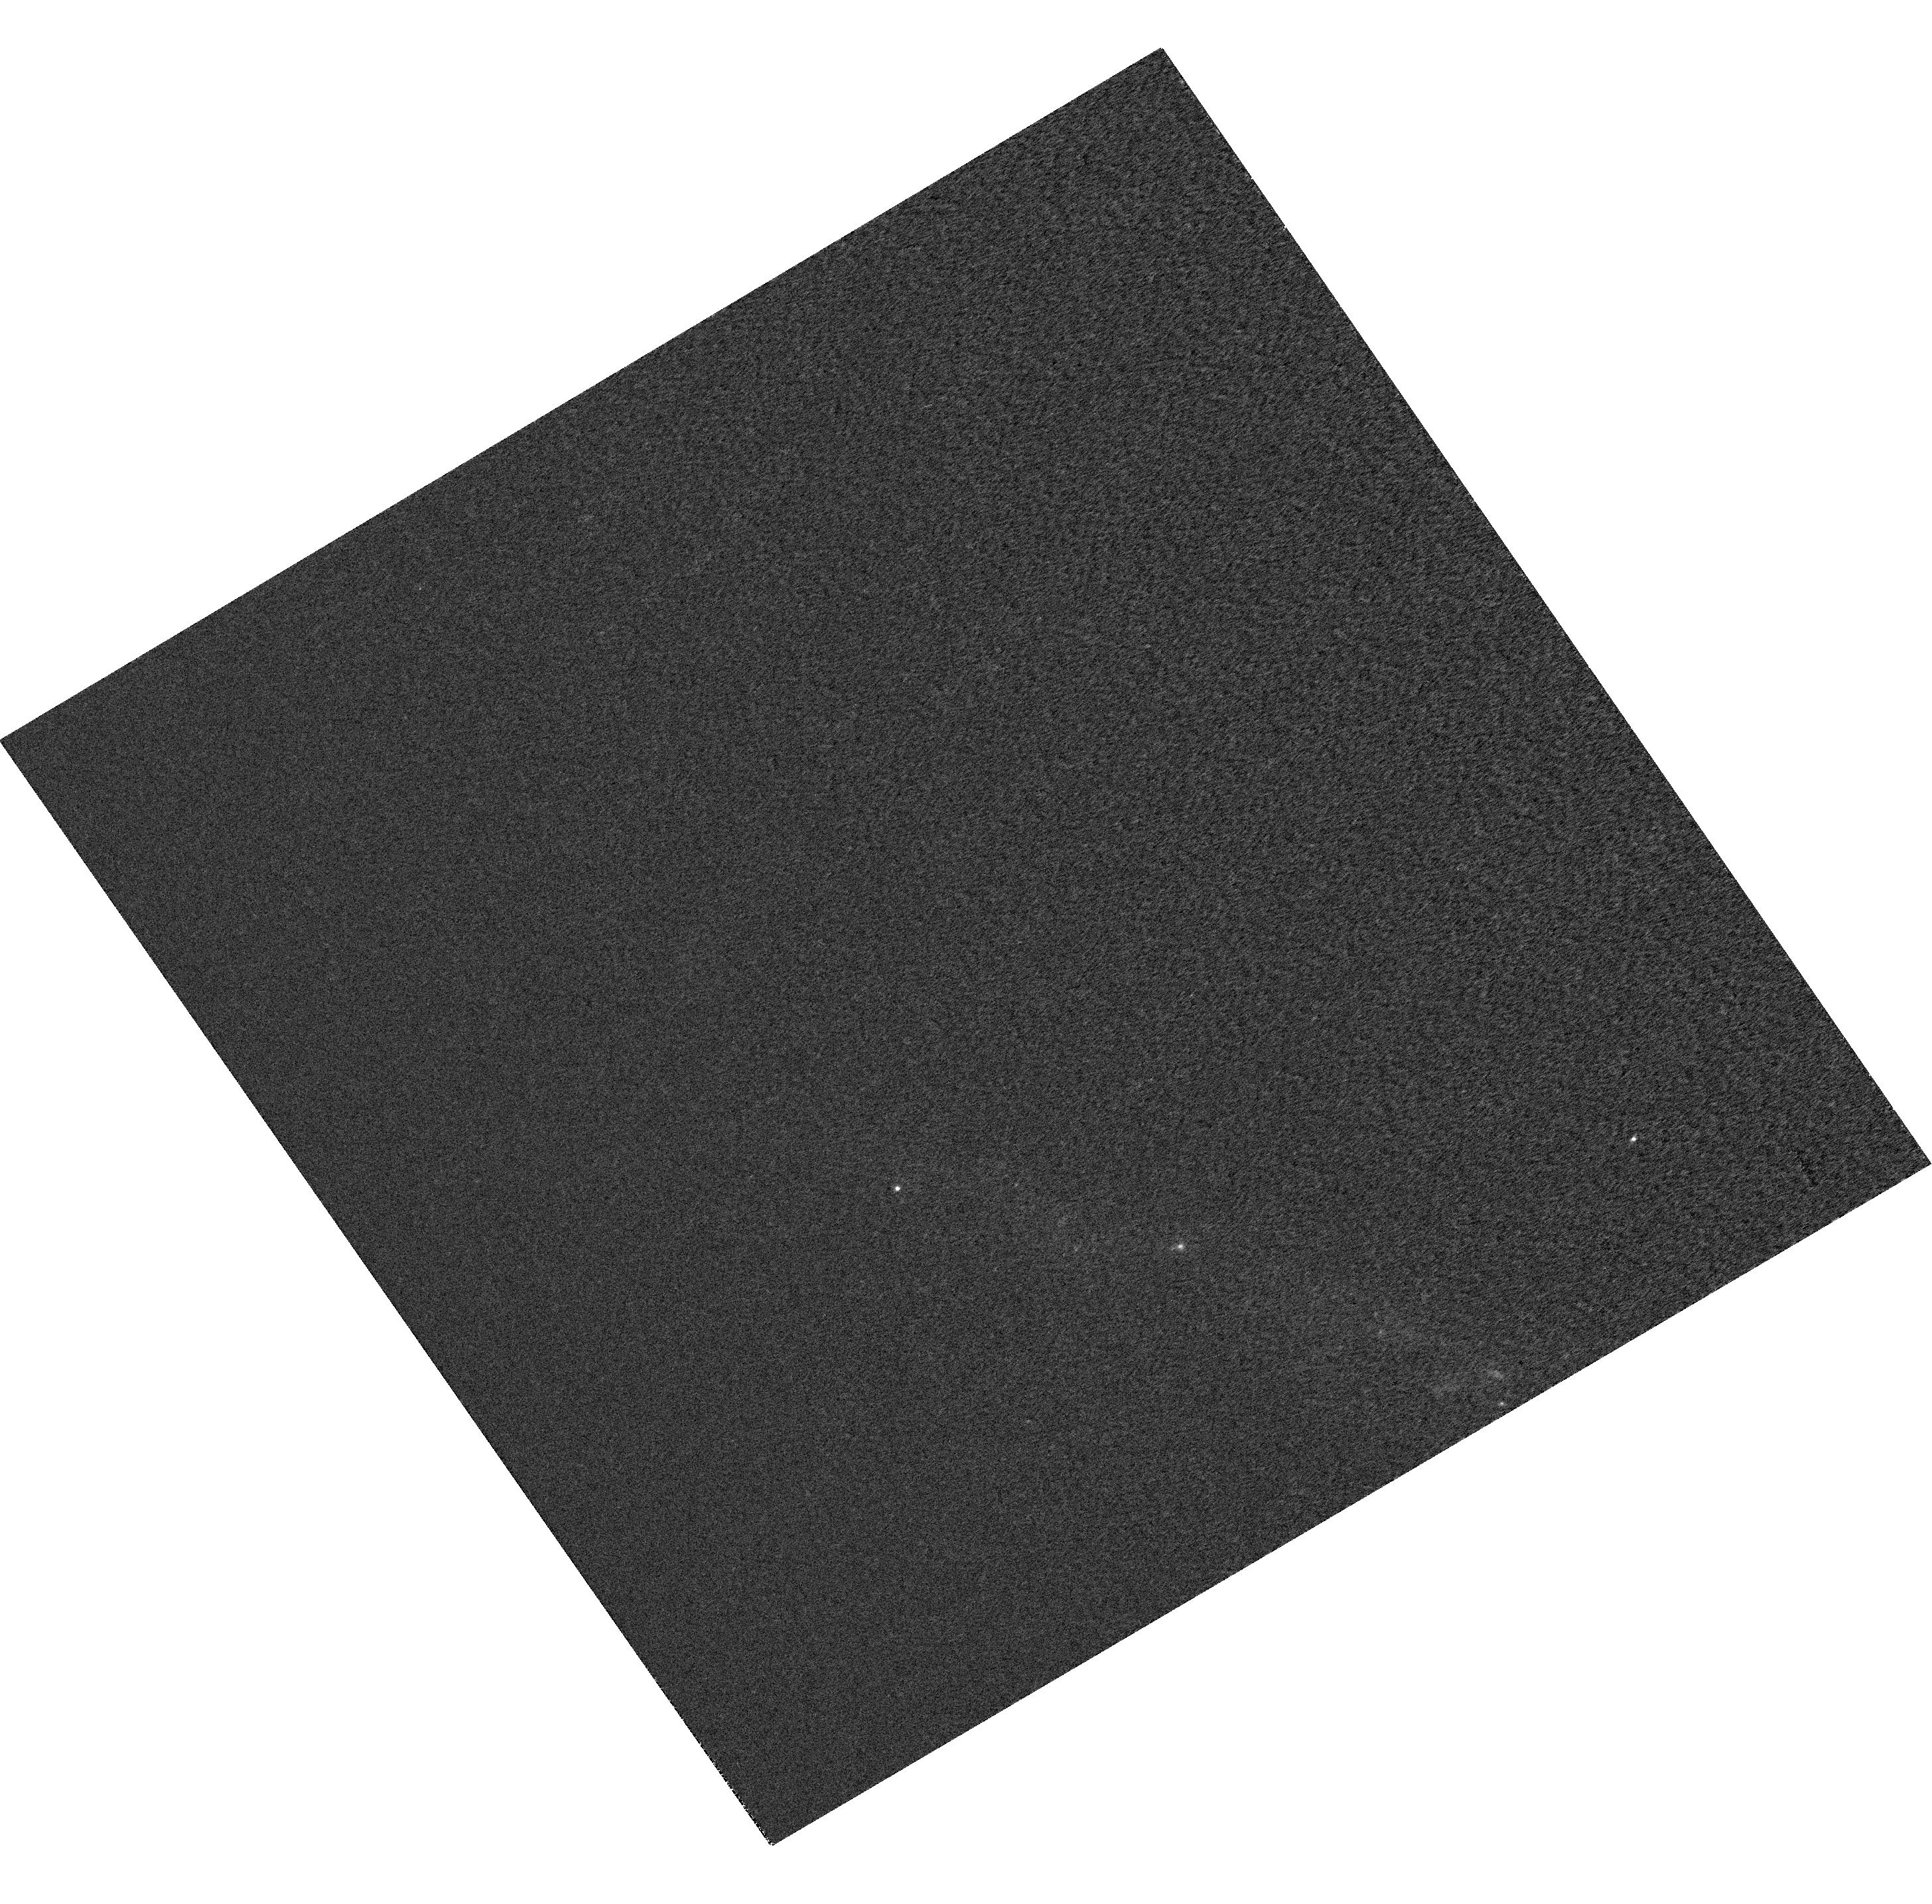
Target: SN2012BL
Instrument: WFC3/UVIS
Filter: F225W
Exposure: 17 min
Observation ID: hst_12582_05_wfc3_uvis_f225w_ibxb05

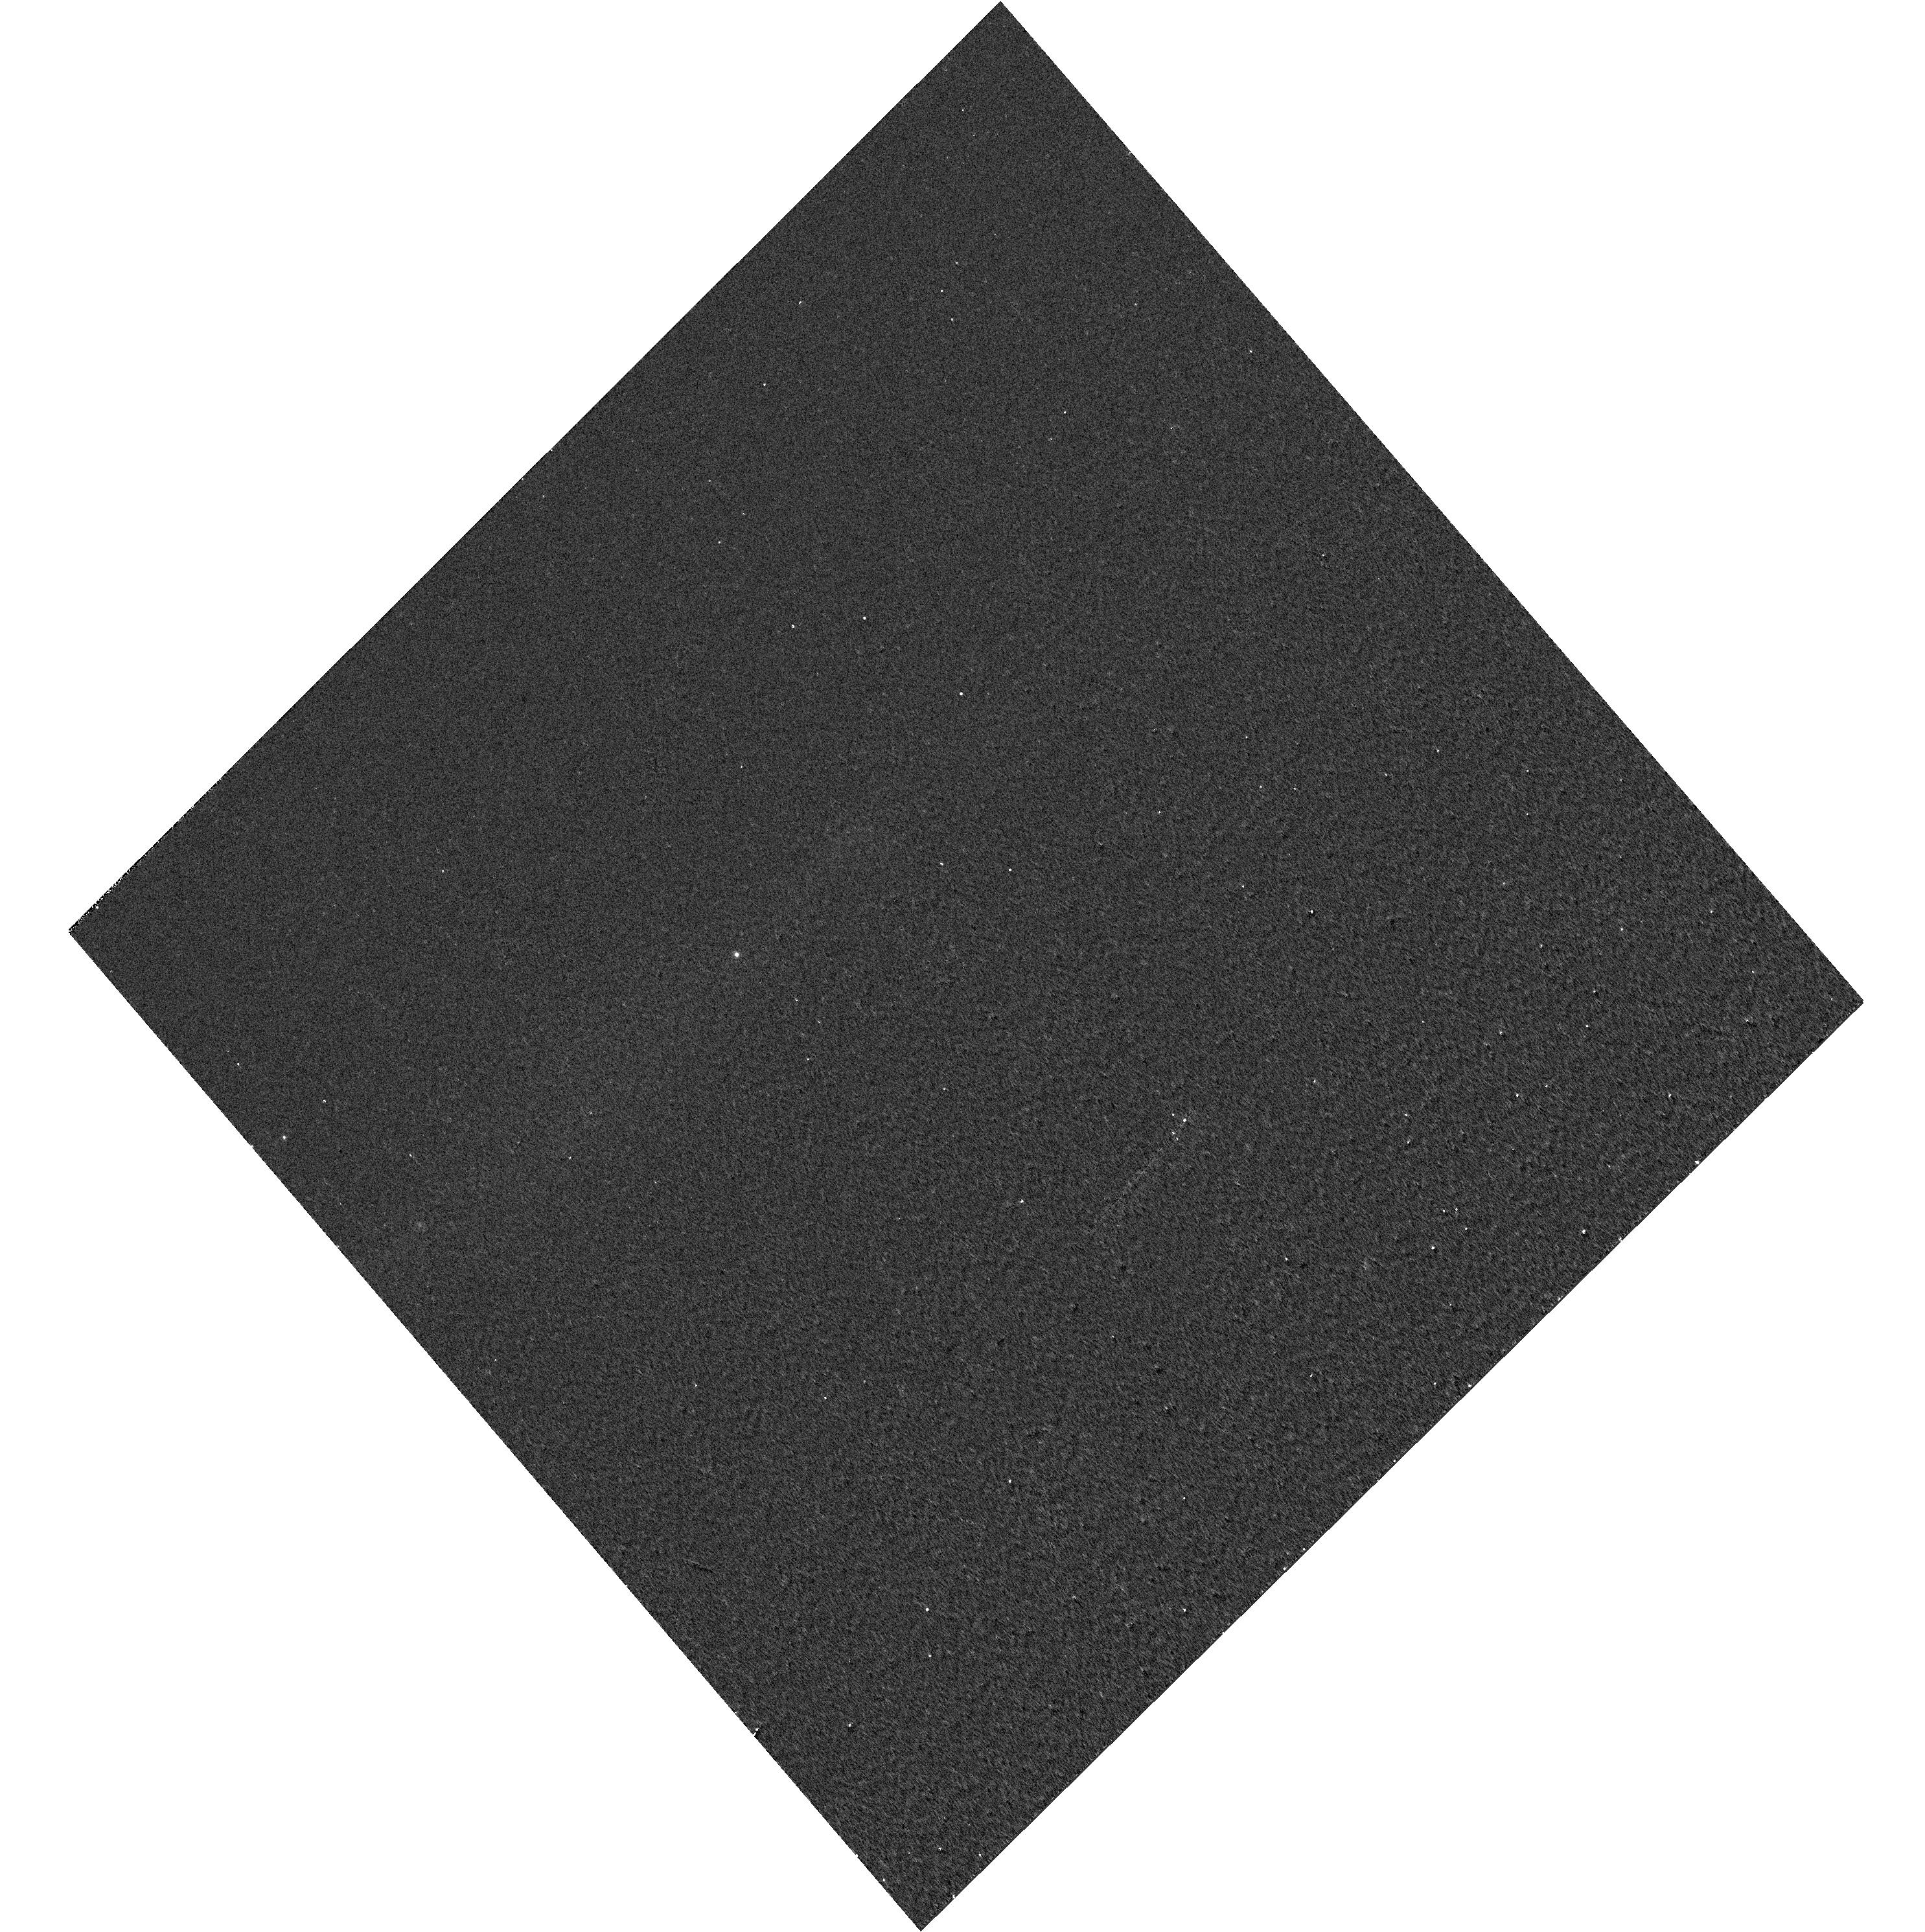
Target: SN-UG8189
Instrument: WFC3/UVIS
Filter: F336W
Exposure: 2 min
Observation ID: hst_12582_03_wfc3_uvis_f336w_ibxb03

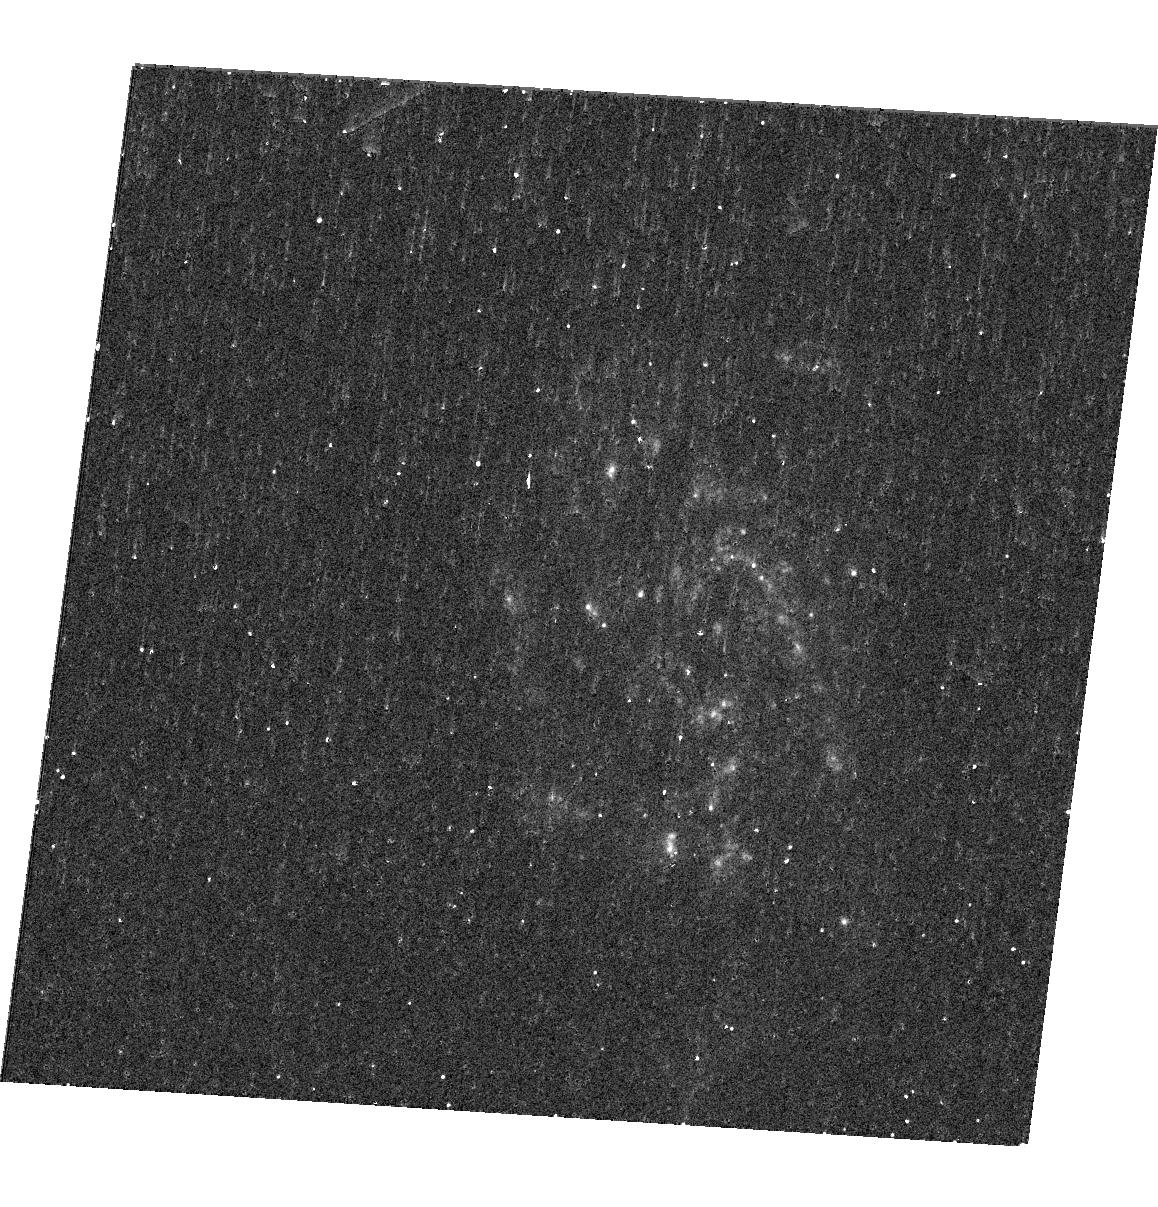
Target: SN2012ET
Instrument: WFC3/UVIS
Filter: F225W
Exposure: 19 min
Observation ID: hst_12582_96_wfc3_uvis_f225w_ibxb96

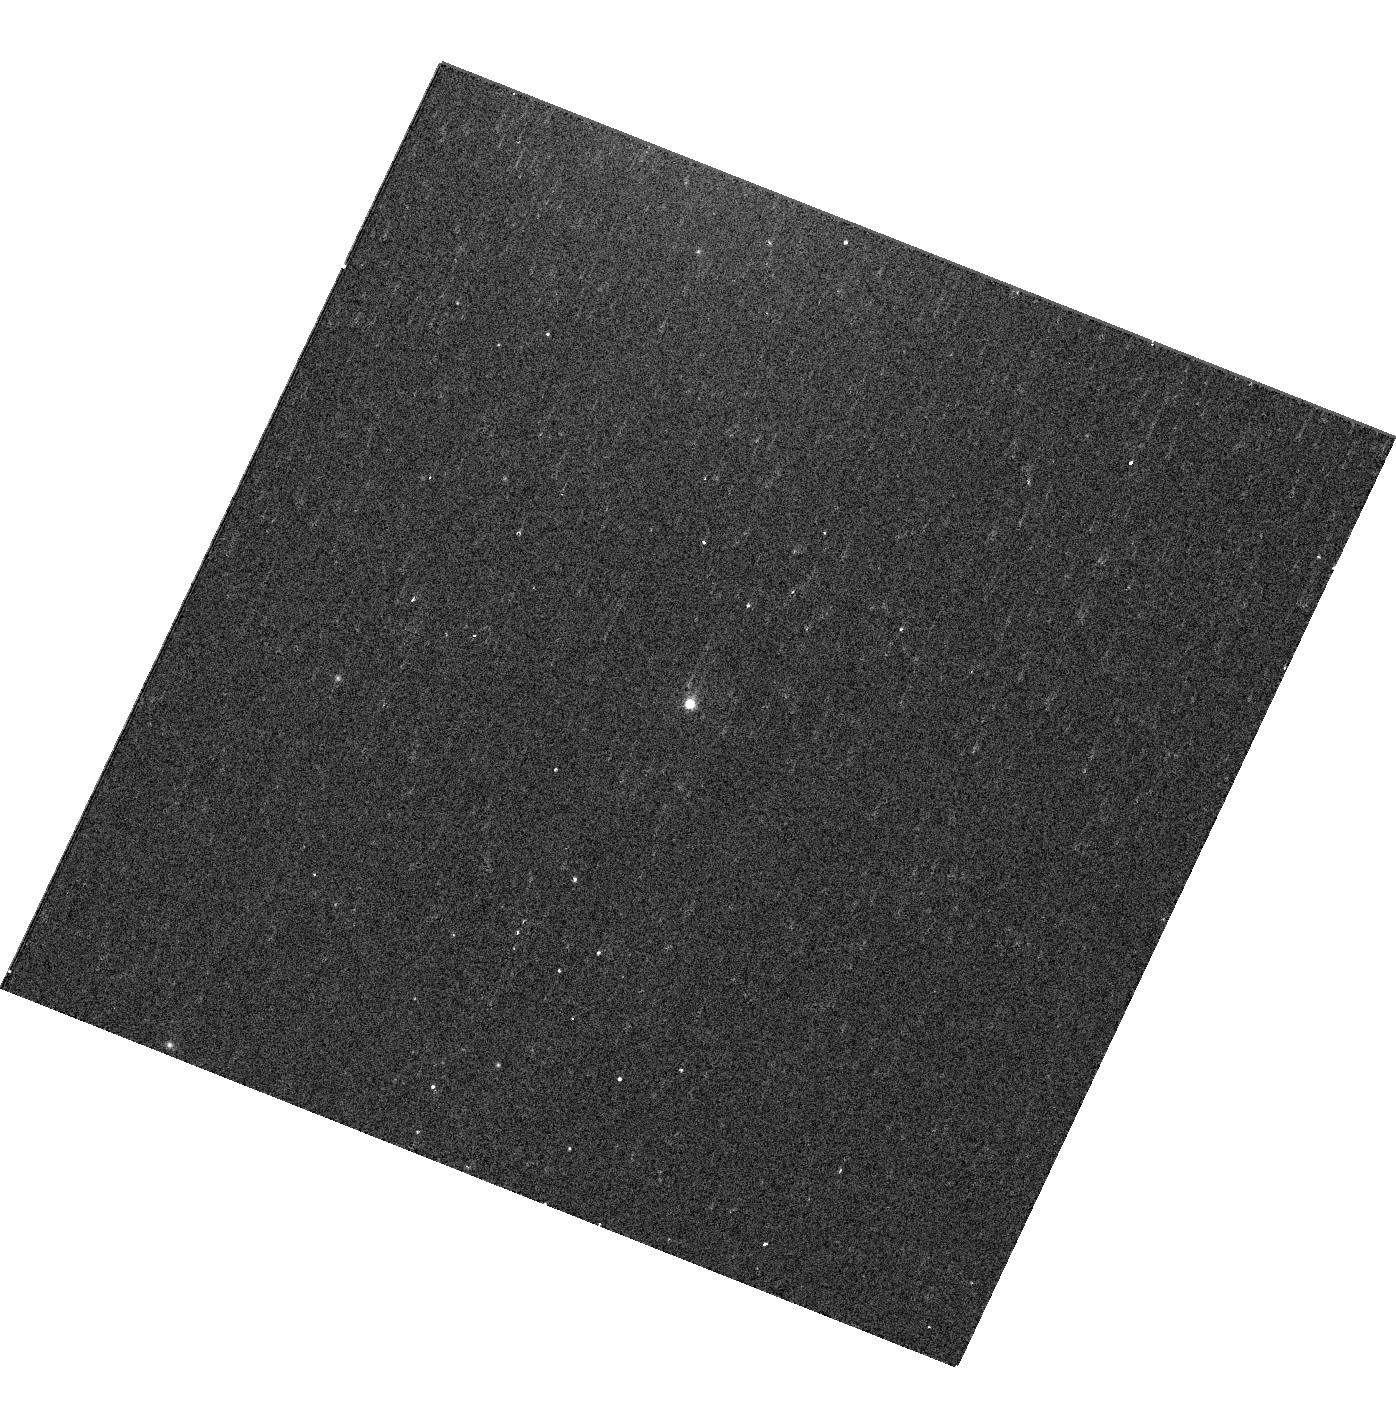
Target: SN2012CU
Instrument: WFC3/UVIS
Filter: F336W
Exposure: 5 min
Observation ID: hst_12582_19_wfc3_uvis_f336w_ibxb19

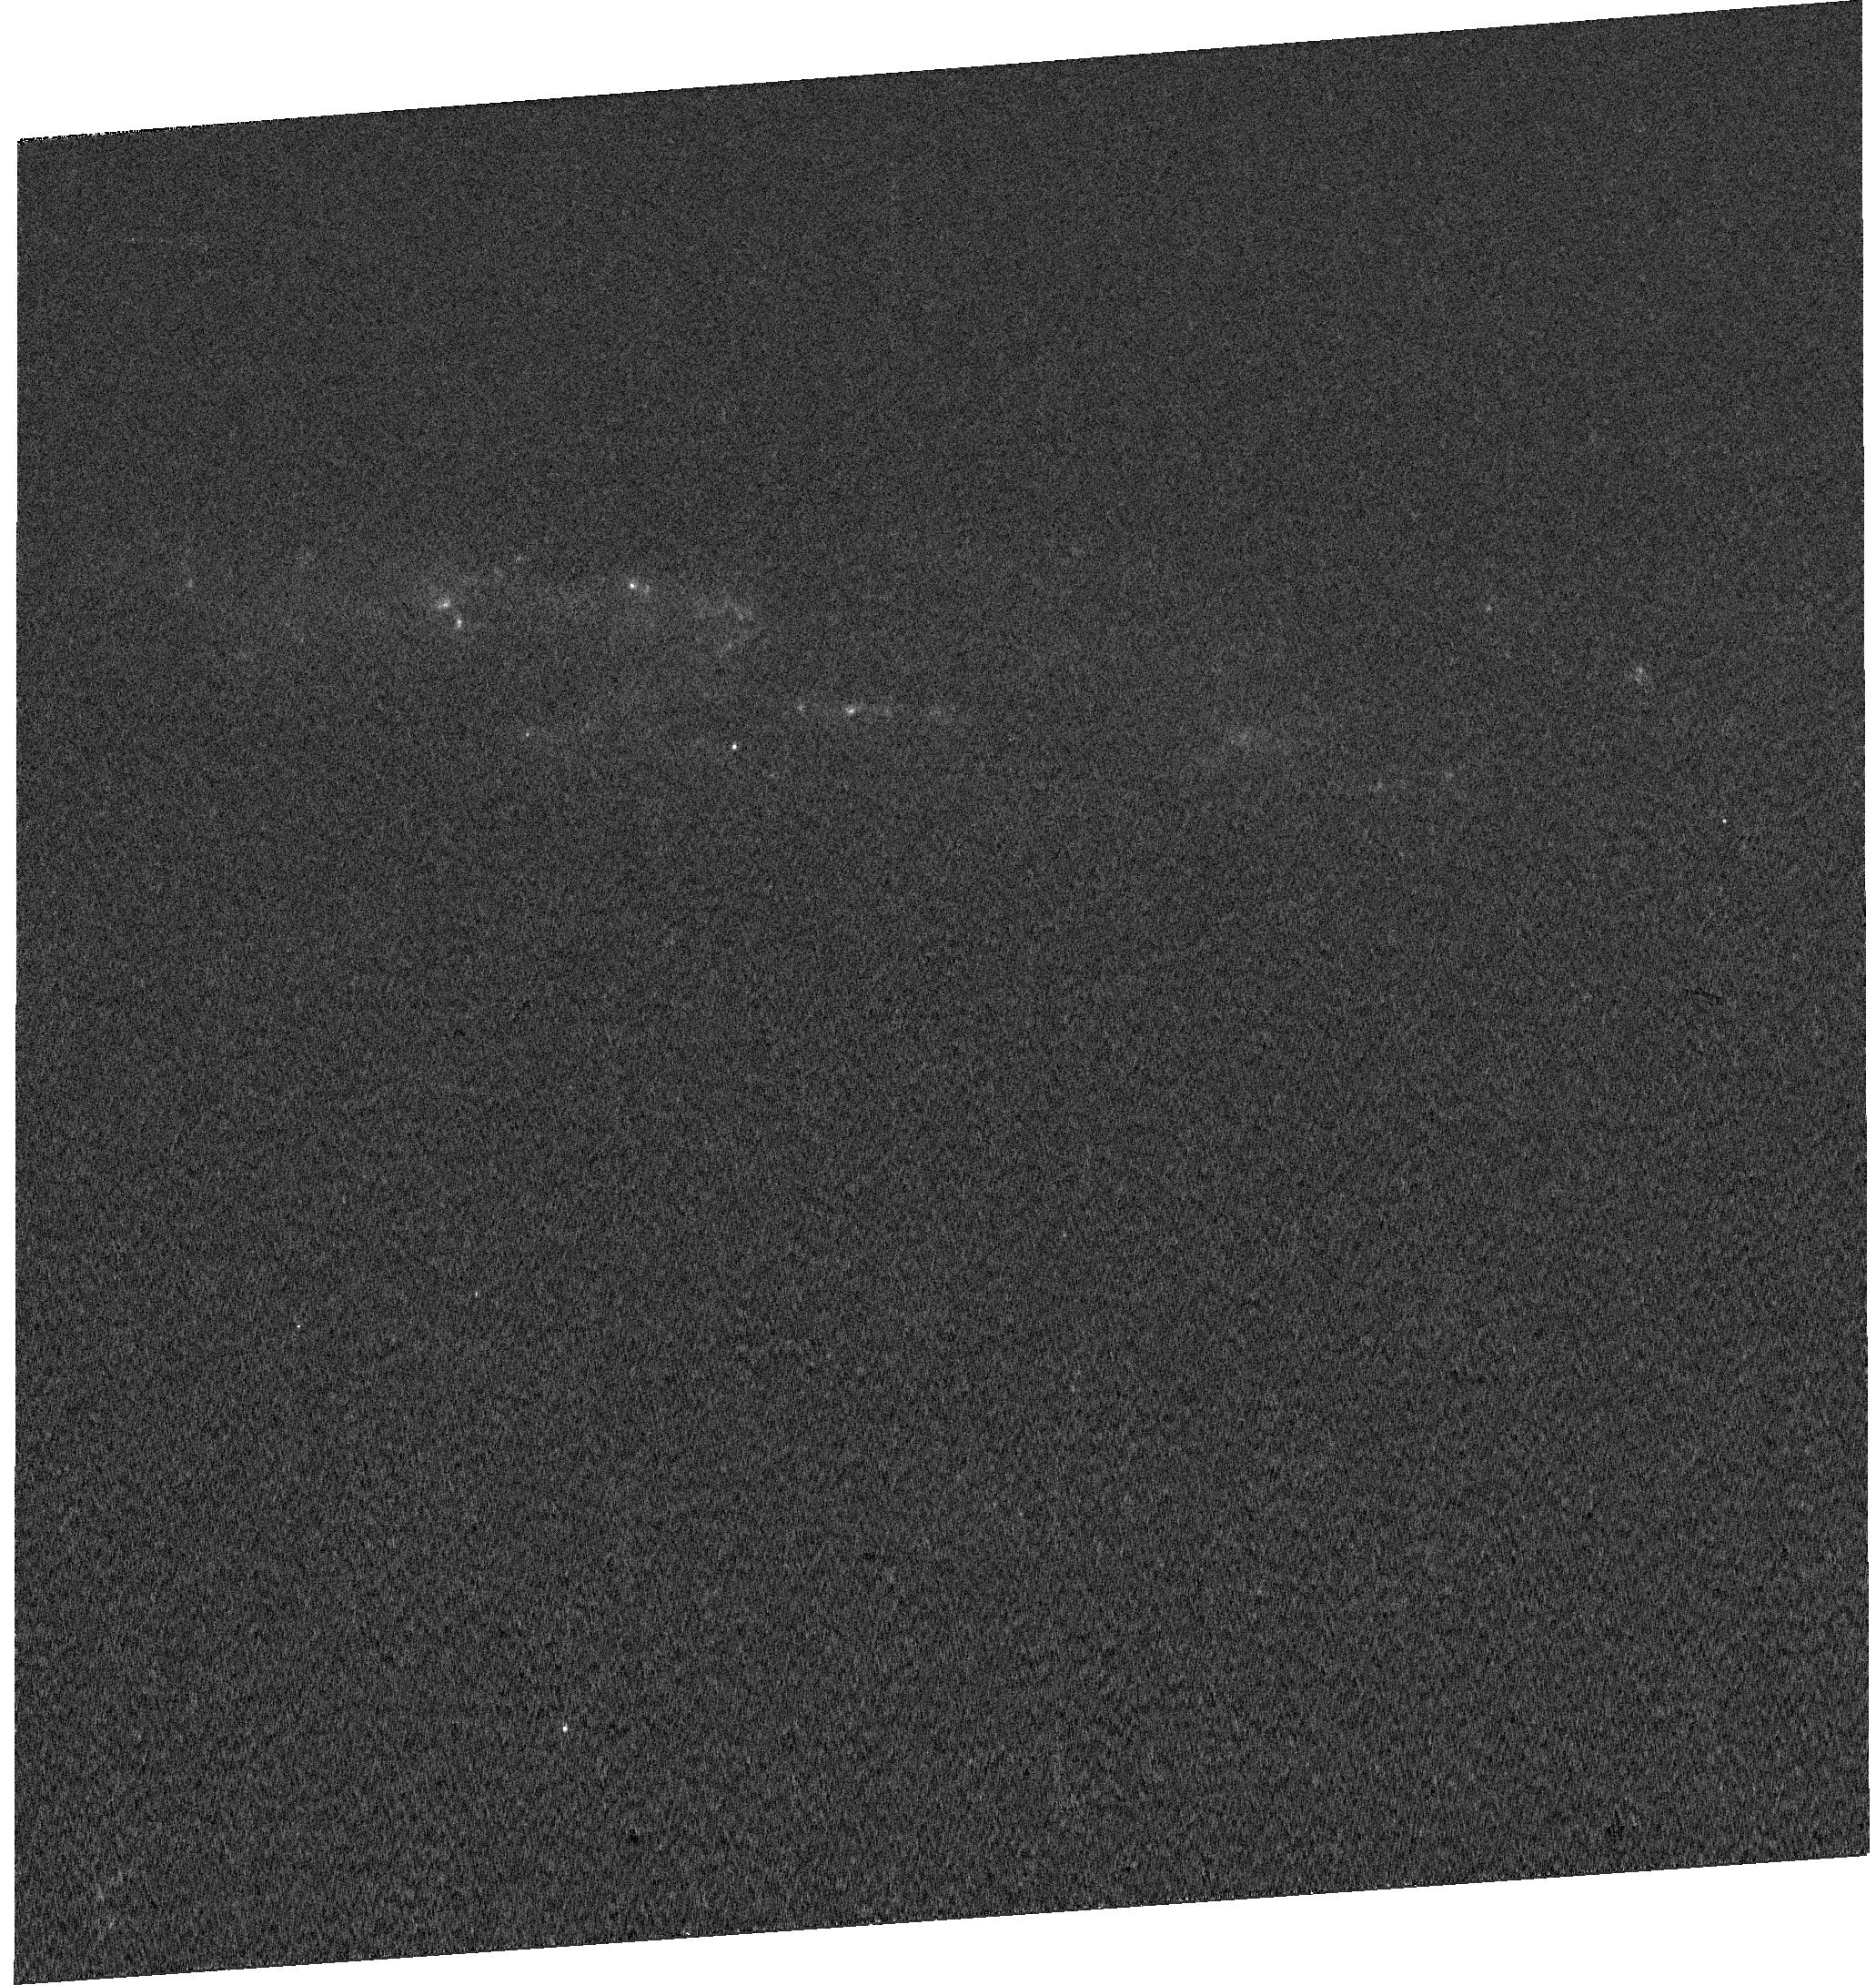
Target: PTF12ENA
Instrument: WFC3/UVIS
Filter: F225W
Exposure: 16 min
Observation ID: hst_12582_13_wfc3_uvis_f225w_ibxb13

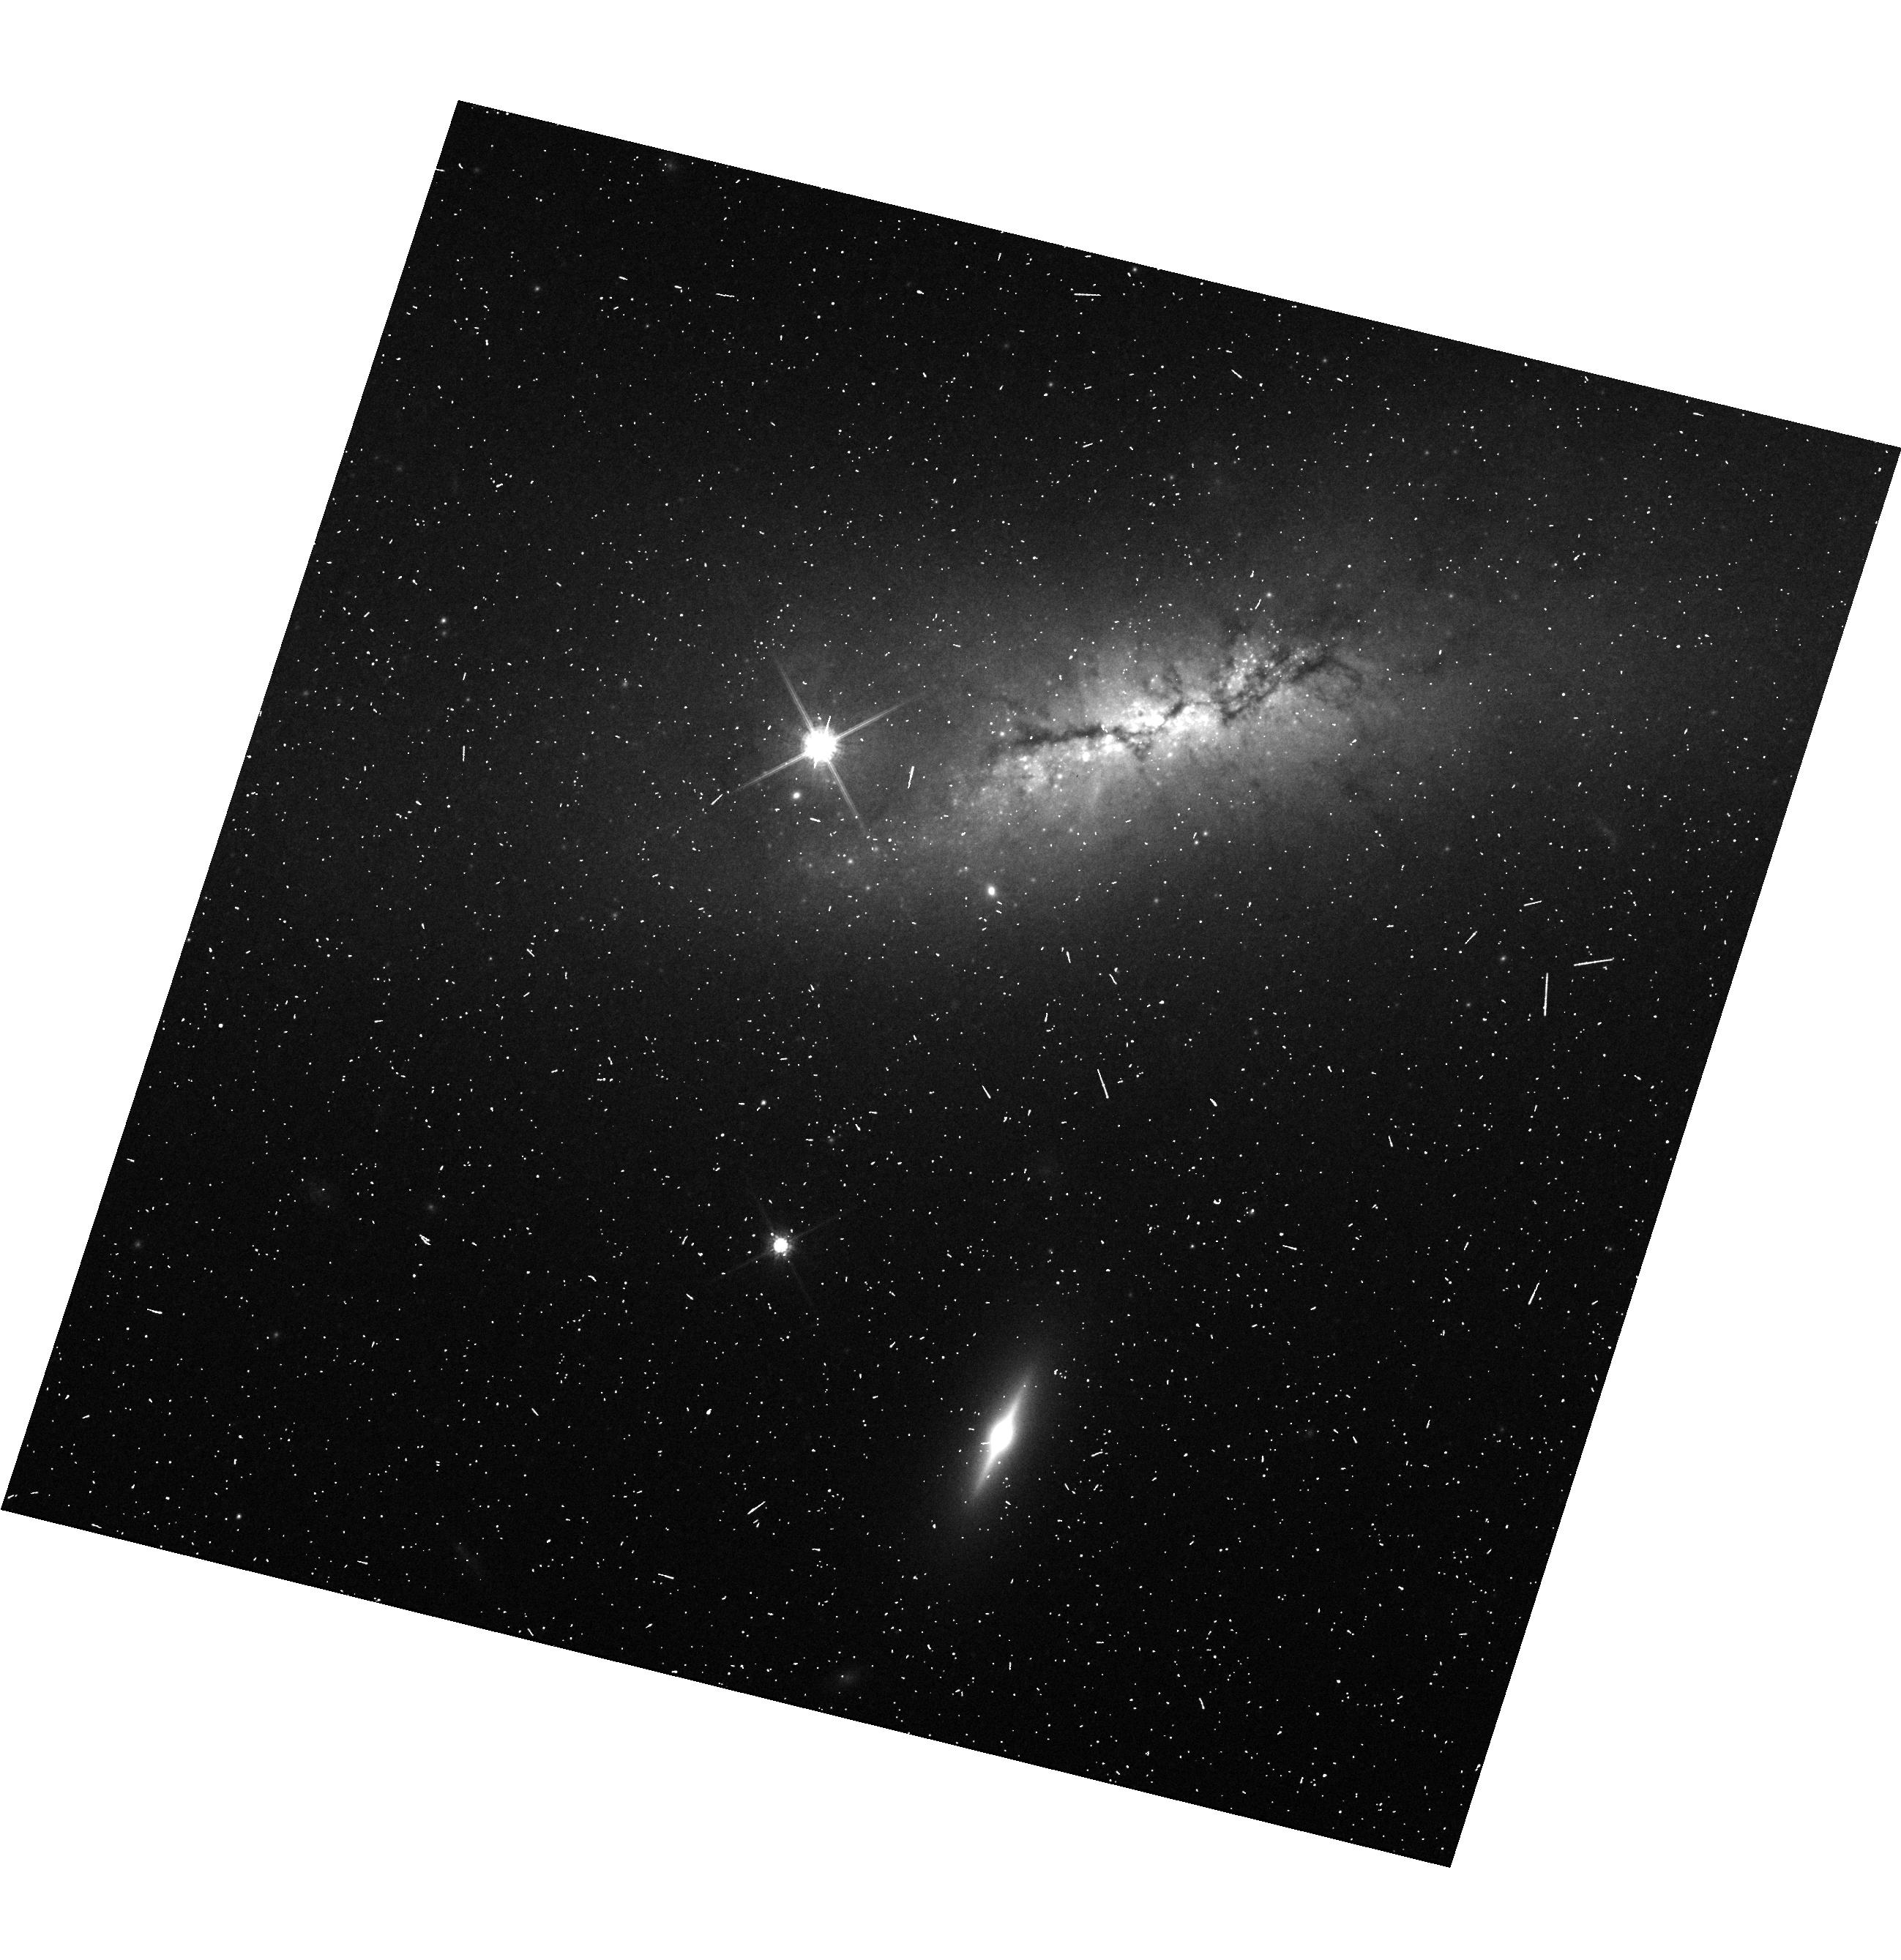
Target: SN2012CG
Instrument: WFC3/UVIS
Filter: F814W
Exposure: 6 min
Observation ID: hst_12582_91_wfc3_uvis_f814w_ibxb91

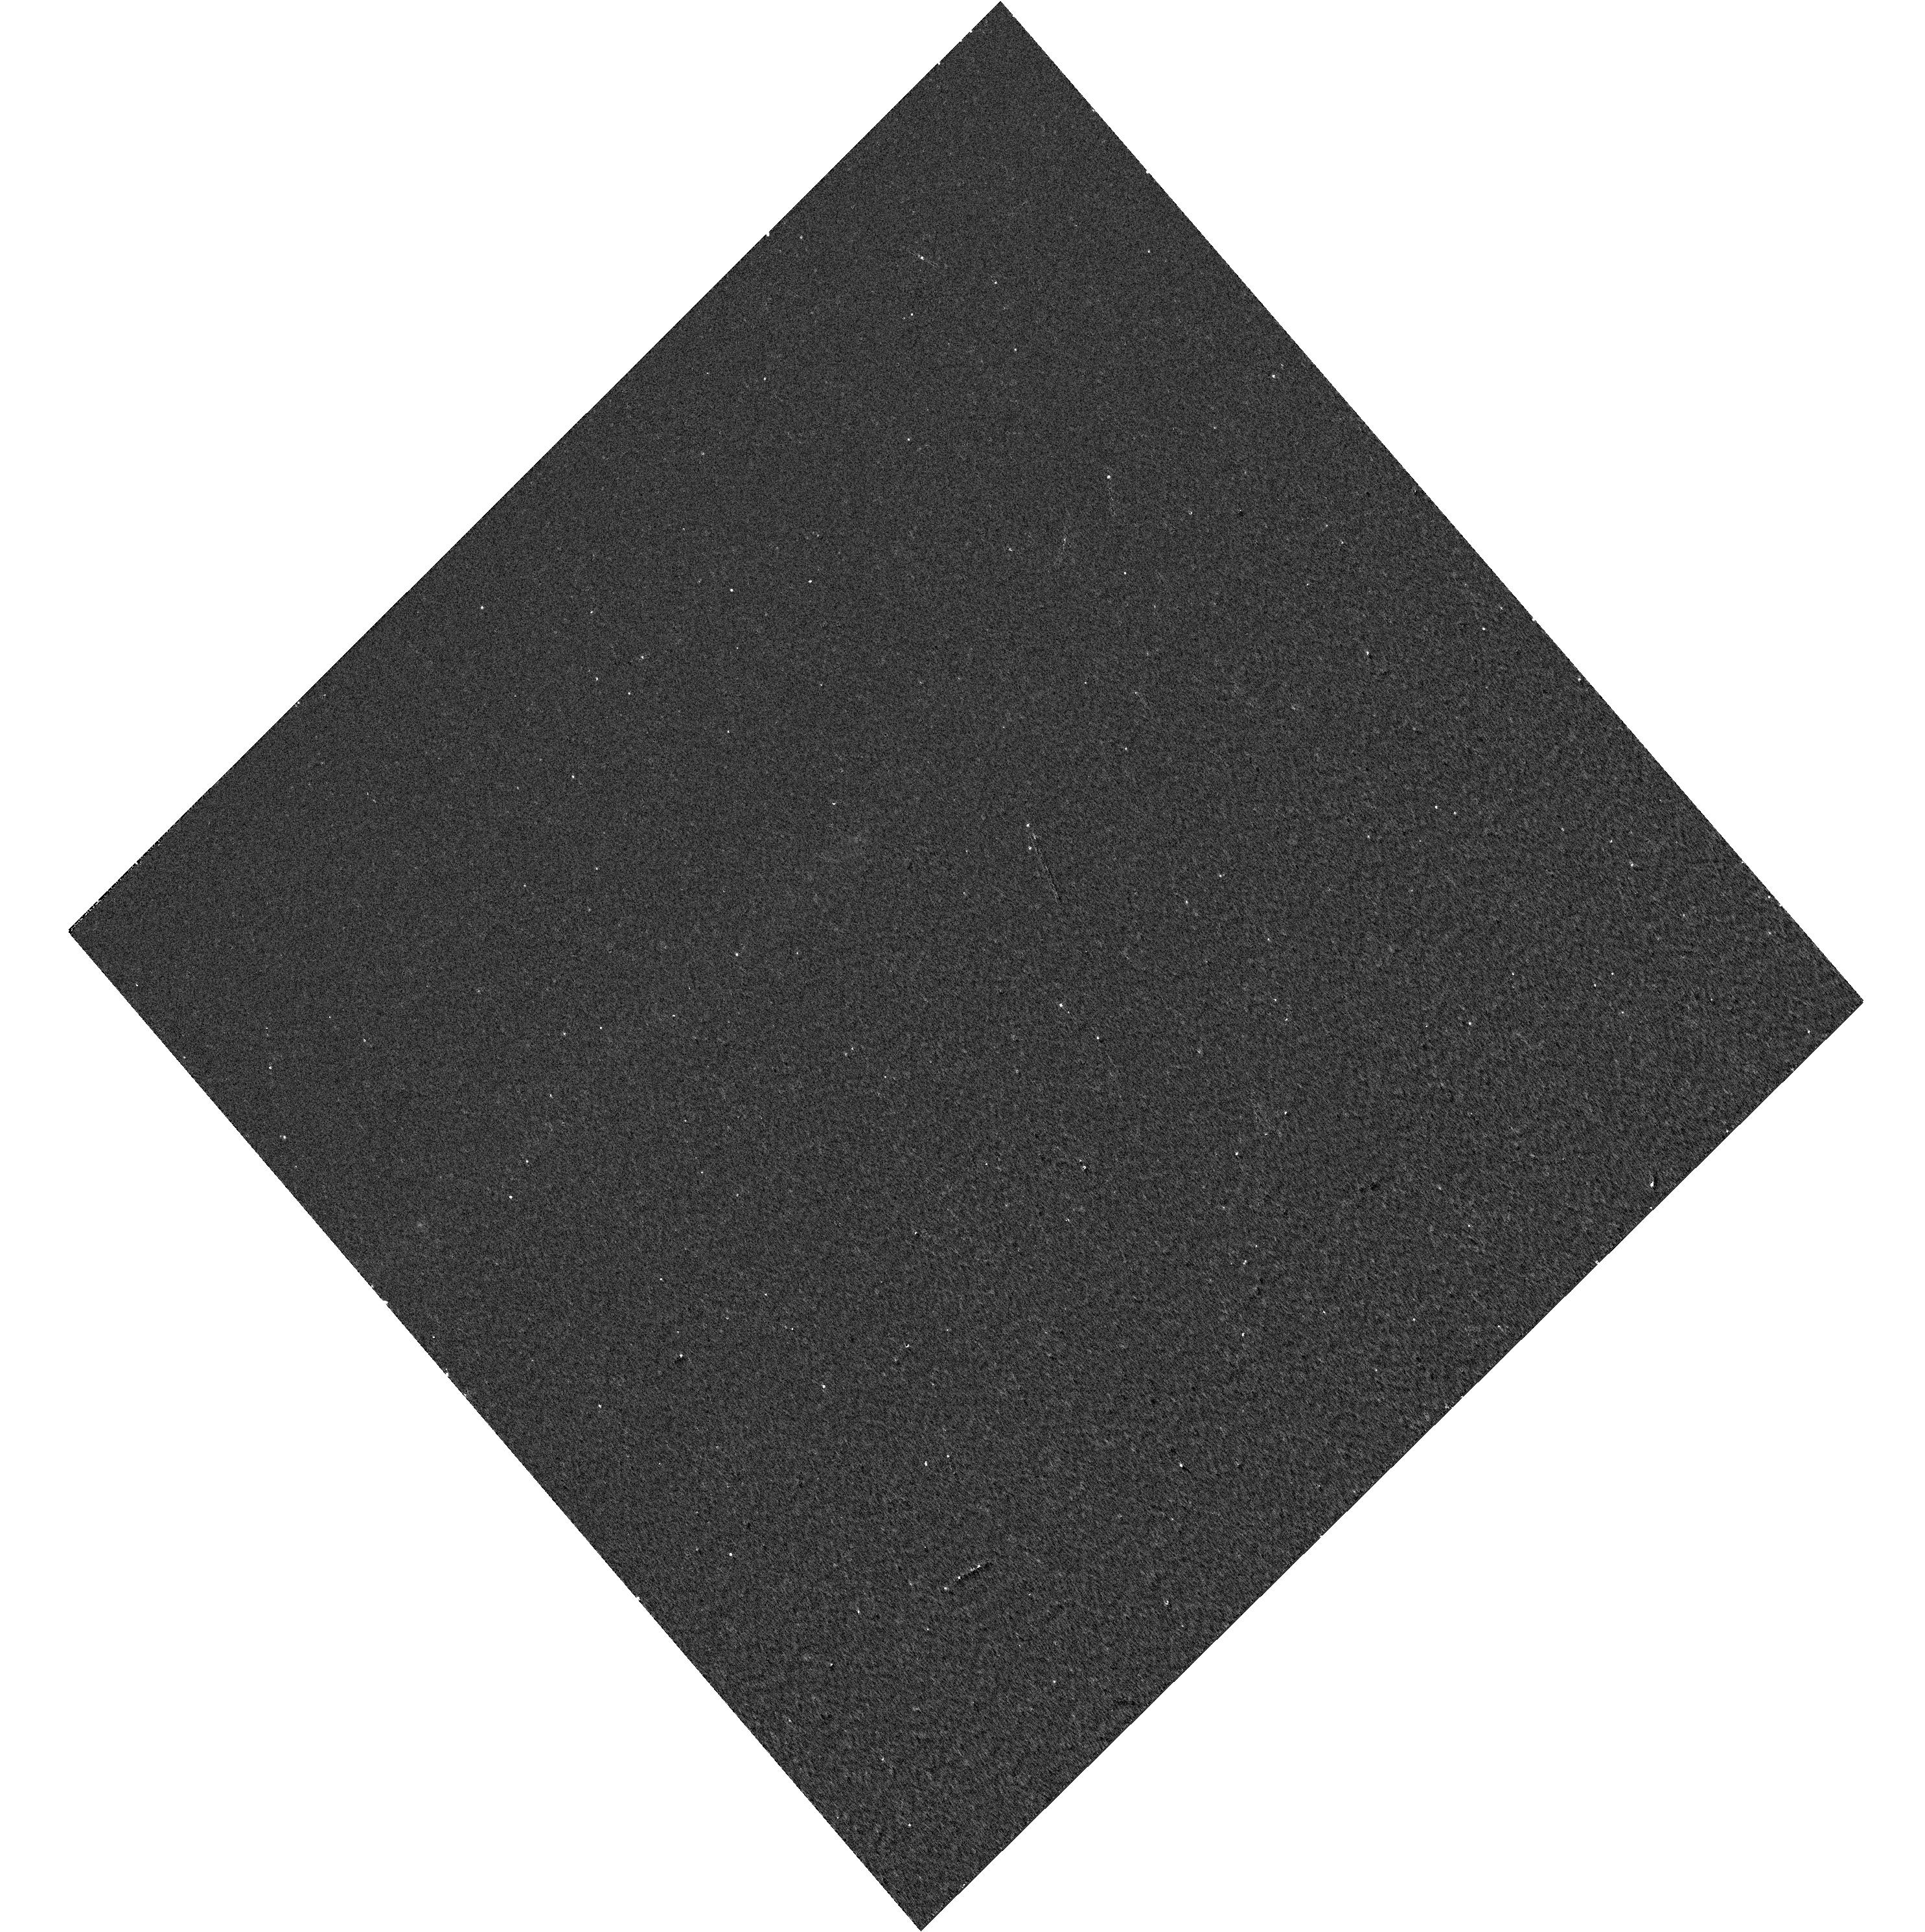
Target: SN-UG8189
Instrument: WFC3/UVIS
Filter: F275W
Exposure: 6 min
Observation ID: hst_12582_03_wfc3_uvis_f275w_ibxb03

Probing the explosion environment and origin of Type Ia supernovae (PI: Goobar, Ariel)

We propose a novel set of photometric and spectroscopic HST observations of near-by Type Ia supernovae to address and possibly resolve some of the outstanding questions with regards to the use of SNe Ia as distance estimators: the understanding of the non-standard color-brightness relation and the properties of the progenitor system. Thanks to the great sensitivity of WFC3 at UV and near-IR wavelengths, we will be able to differentiate reddening models that give approximately the same colors in optical bands but resulting in sizable bias for cosmology. Moreover, STIS spectra of moderately reddened supernovae can be used to, for the first time, detect the 2175Ã absorption feature from (non-Galactic) dust in SN Ia spectra. This would uniquely identify the dust-related part of the observed anomalous brightness-color relation. The spectroscopic data will also be used to quantify the impact of metallicty in the peak brightness, and to test SN Ia models with significant interactions with the circumstellarenvironment, as expected in the single degenerate scenario. The proposed observations have the power to discriminate between practically all astrophysical processes that have been suggested as possible limitations for the ultimate accuracy of distance estimates to SNe Ia.